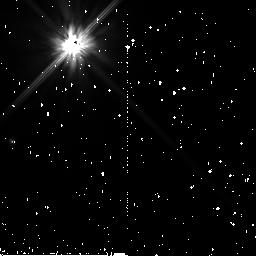
Target: HD-219498
Instrument: NICMOS/NIC2
Filter: F110W
Exposure: 34 min
Observation ID: n9ef64010

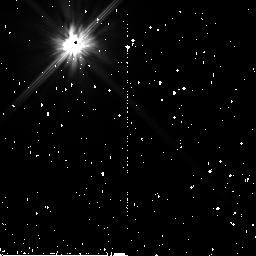
Target: HD-104860
Instrument: NICMOS/NIC2
Filter: F110W
Exposure: 43 min
Observation ID: n9ef35010

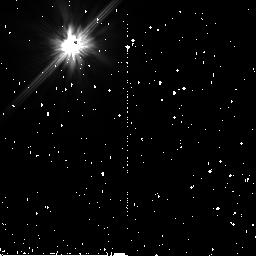
Target: HD-31392
Instrument: NICMOS/NIC2
Filter: F110W
Exposure: 38 min
Observation ID: n9ef37010

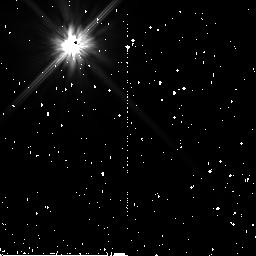
Target: HD-150706
Instrument: NICMOS/NIC2
Filter: F110W
Exposure: 43 min
Observation ID: n9ef28010

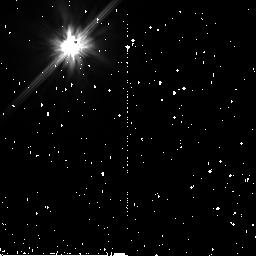
Target: HD-201219
Instrument: NICMOS/NIC2
Filter: F110W
Exposure: 38 min
Observation ID: n9ef59010

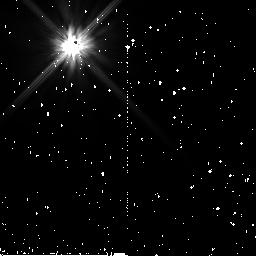
Target: HD-209253
Instrument: NICMOS/NIC2
Filter: F110W
Exposure: 38 min
Observation ID: n9ef31010

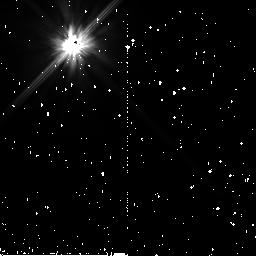
Target: HD-122652
Instrument: NICMOS/NIC2
Filter: F110W
Exposure: 34 min
Observation ID: n9ef22010

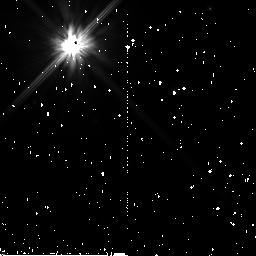
Target: HD-141943
Instrument: NICMOS/NIC2
Filter: F110W
Exposure: 38 min
Observation ID: n9ef23010

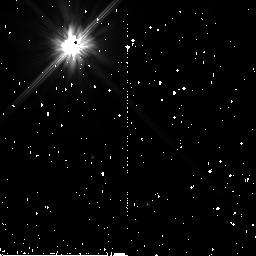
Target: HD-61005
Instrument: NICMOS/NIC2
Filter: F110W
Exposure: 38 min
Observation ID: n9ef16010

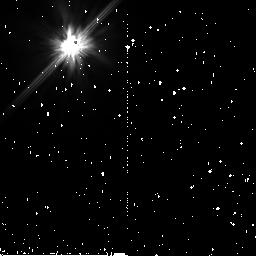
Target: HD-12039
Instrument: NICMOS/NIC2
Filter: F110W
Exposure: 38 min
Observation ID: n9ef09010

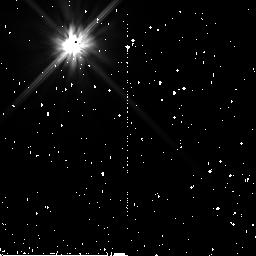
Target: HD-37484
Instrument: NICMOS/NIC2
Filter: F110W
Exposure: 38 min
Observation ID: n9ef14010

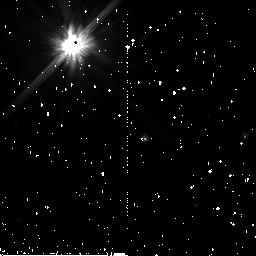
Target: PDS-66
Instrument: NICMOS/NIC2
Filter: F110W
Exposure: 43 min
Observation ID: n9ef20010

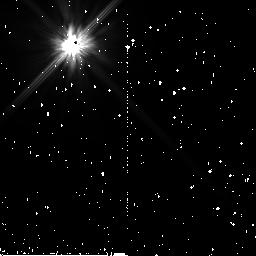
Target: HIP-107350
Instrument: NICMOS/NIC2
Filter: F110W
Exposure: 38 min
Observation ID: n9ef41010

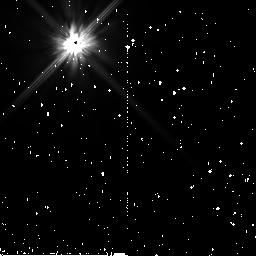
Target: HD-85301
Instrument: NICMOS/NIC2
Filter: F110W
Exposure: 38 min
Observation ID: n9ef18010

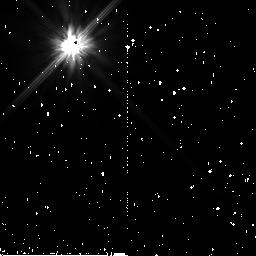
Target: HD-105-02
Instrument: NICMOS/NIC2
Filter: F110W
Exposure: 34 min
Observation ID: n9ef02010

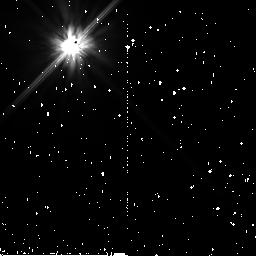
Target: HD-6963
Instrument: NICMOS/NIC2
Filter: F110W
Exposure: 38 min
Observation ID: n9ef05010

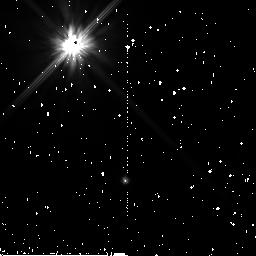
Target: HD-191089
Instrument: NICMOS/NIC2
Filter: F110W
Exposure: 38 min
Observation ID: n9ef29010

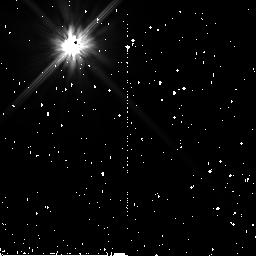
Target: HD-377
Instrument: NICMOS/NIC2
Filter: F110W
Exposure: 38 min
Observation ID: n9ef03010

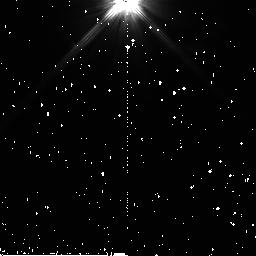
Target: HD-105
Instrument: NICMOS/NIC2
Filter: F110W
Exposure: 34 min
Observation ID: n9ef01010

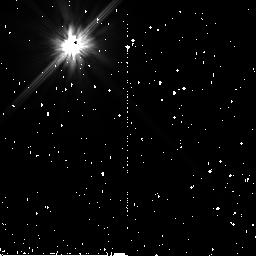
Target: HD-145229
Instrument: NICMOS/NIC2
Filter: F110W
Exposure: 38 min
Observation ID: n9ef25010

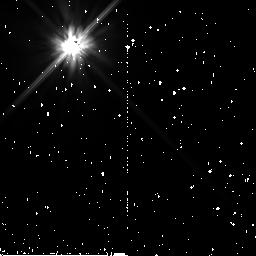
Target: HIP-113579
Instrument: NICMOS/NIC2
Filter: F110W
Exposure: 35 min
Observation ID: n9ef72010

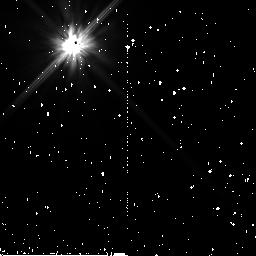
Target: HD-25457
Instrument: NICMOS/NIC2
Filter: F110W
Exposure: 38 min
Observation ID: n9ef12010

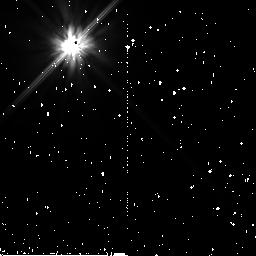
Target: HD-8907
Instrument: NICMOS/NIC2
Filter: F110W
Exposure: 38 min
Observation ID: n9ef07010

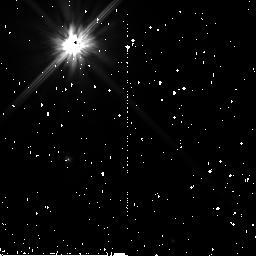
Target: HD-219498
Instrument: NICMOS/NIC2
Filter: F110W
Exposure: 34 min
Observation ID: n9ef33010

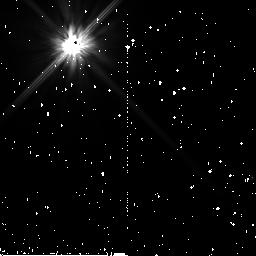
Target: HD-201219
Instrument: NICMOS/NIC2
Filter: F110W
Exposure: 38 min
Observation ID: n9ef40010

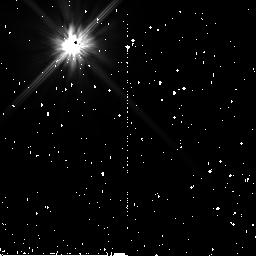
Target: HD-150706
Instrument: NICMOS/NIC2
Filter: F110W
Exposure: 43 min
Observation ID: n9ef27010

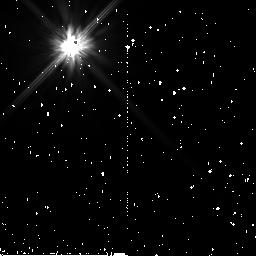
Target: HD-31392
Instrument: NICMOS/NIC2
Filter: F110W
Exposure: 38 min
Observation ID: n9ef78010

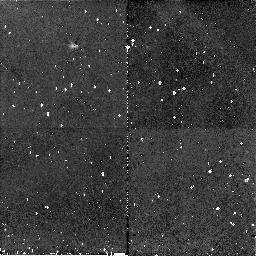
Target: HD-219498
Instrument: NICMOS/NIC2
Filter: F110W
Exposure: 34 min
Observation ID: n9ef34010

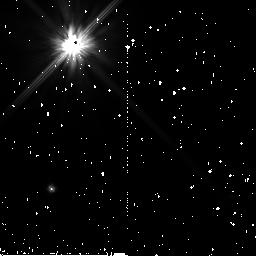
Target: HD-191089
Instrument: NICMOS/NIC2
Filter: F110W
Exposure: 38 min
Observation ID: n9ef30010

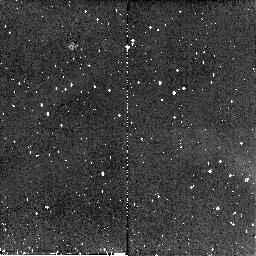
Target: HIP-113579
Instrument: NICMOS/NIC2
Filter: F110W
Exposure: 35 min
Observation ID: n9ef42010

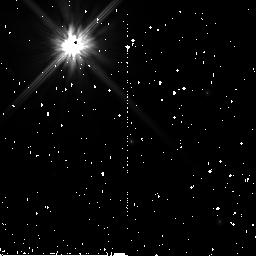
Target: HD-141943
Instrument: NICMOS/NIC2
Filter: F110W
Exposure: 38 min
Observation ID: n9ef24010

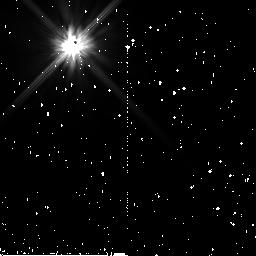
Target: HD-209253
Instrument: NICMOS/NIC2
Filter: F110W
Exposure: 38 min
Observation ID: n9ef32010

Imaging Scattered Light from Debris Disks Discovered by the Spitzer Space Telescope Around 20 Sun-like Stars (PI: Hines, Dean C.)

We propose to use the high contrast capability of the NICMOS coronagraph to image a sample of newly discovered circumstellar disks associated with sun-like stars. These systems were identified by their strong thermal infrared emission with the Spitzer Space Telescope as part of the Spitzer Legacy Science program titled, "The Formation and Evolution of Planetary Systems (FEPS)." Modelling of the thermal excess emission in the form of spectral energy distributions alone cannot distinguish between narrowly confined high opacity disks and broadly distributed, low opacity disks. However, our proposed NICMOS observations can, by imaging the light scattered from this material. Even non- detections will place severe constraints on the disk geometry, ruling out models with high optical depth. Unlike previous disk imaging programs, our program contains a well defined sample of solar mass stars covering a range of ages from ~10Myrs to a few Gyrs, allowing us to study the evolution of disks from primordial to debris for the first time. These results will greatly improve our understanding of debris disks around Sun-like stars at stellar ages nearly 10x older than any previous investigation. Thus we will have fit a crucial piece into the puzzle concerning the formation and evolution of our own solar system.